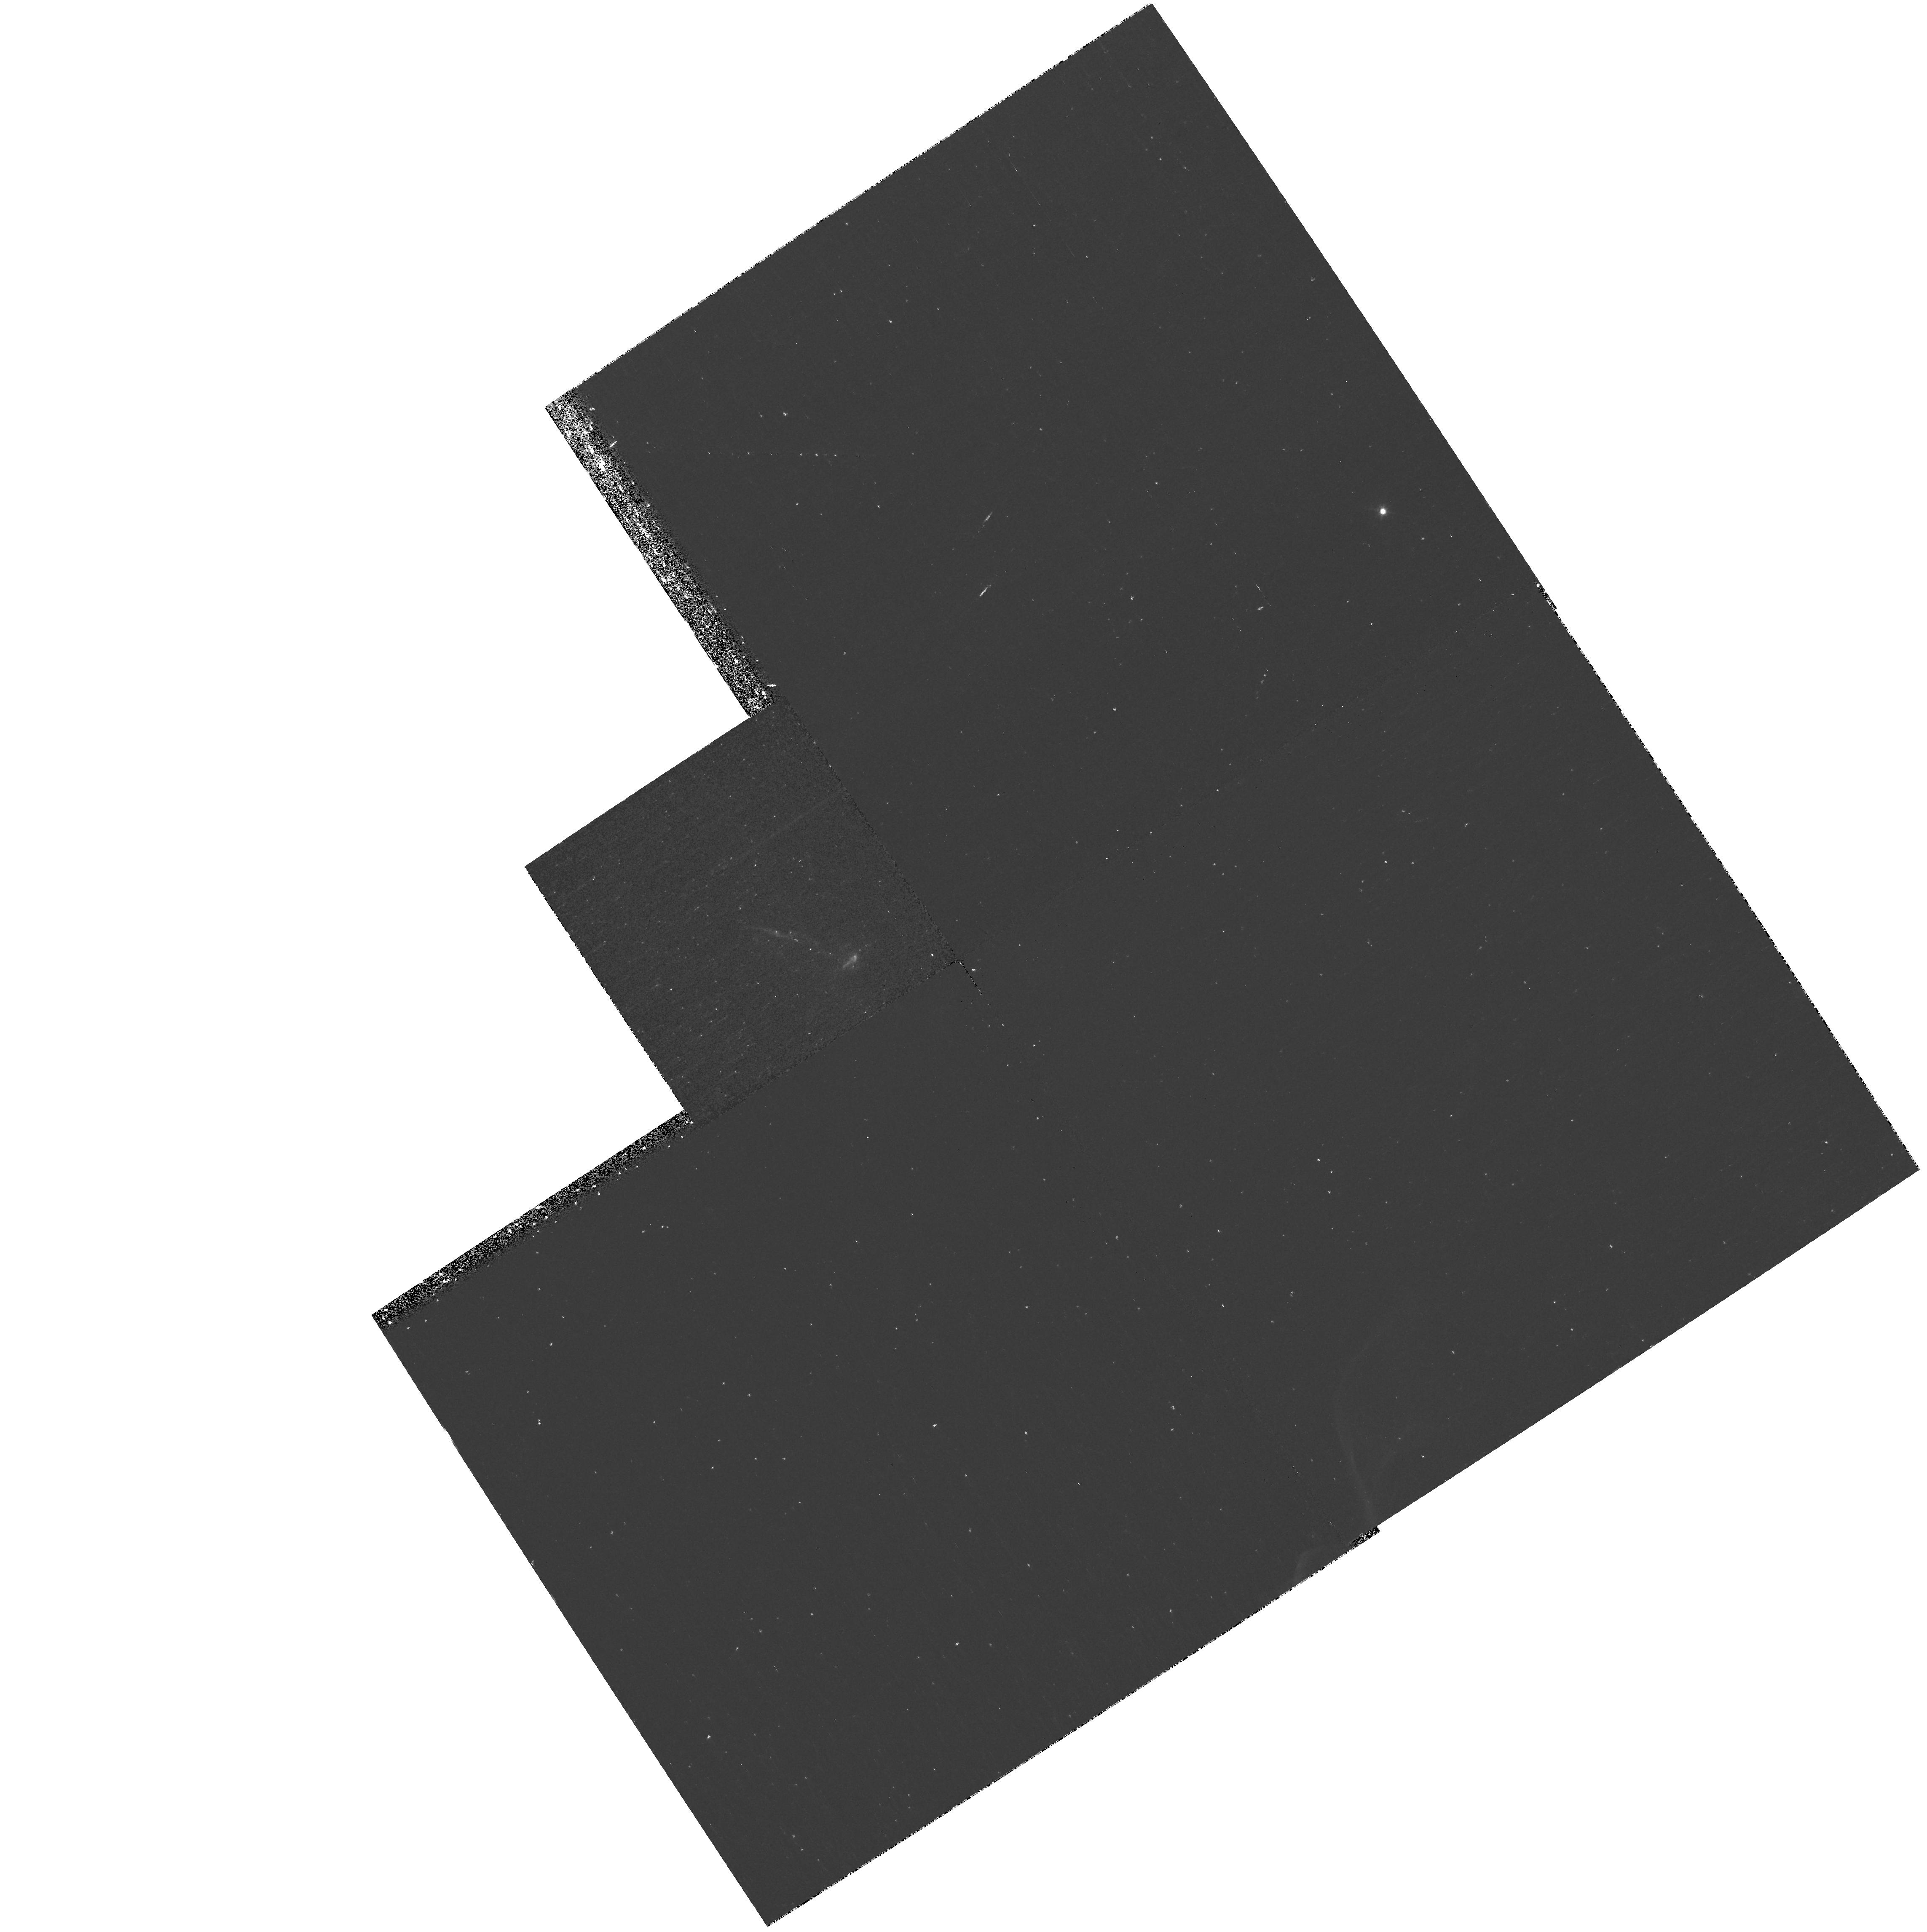
Target: L1551IRS5
Instrument: WFPC2/PC
Filter: F656N
Exposure: 40 min
Observation ID: hst_10351_01_wfpc2_pc_f656n_u95701

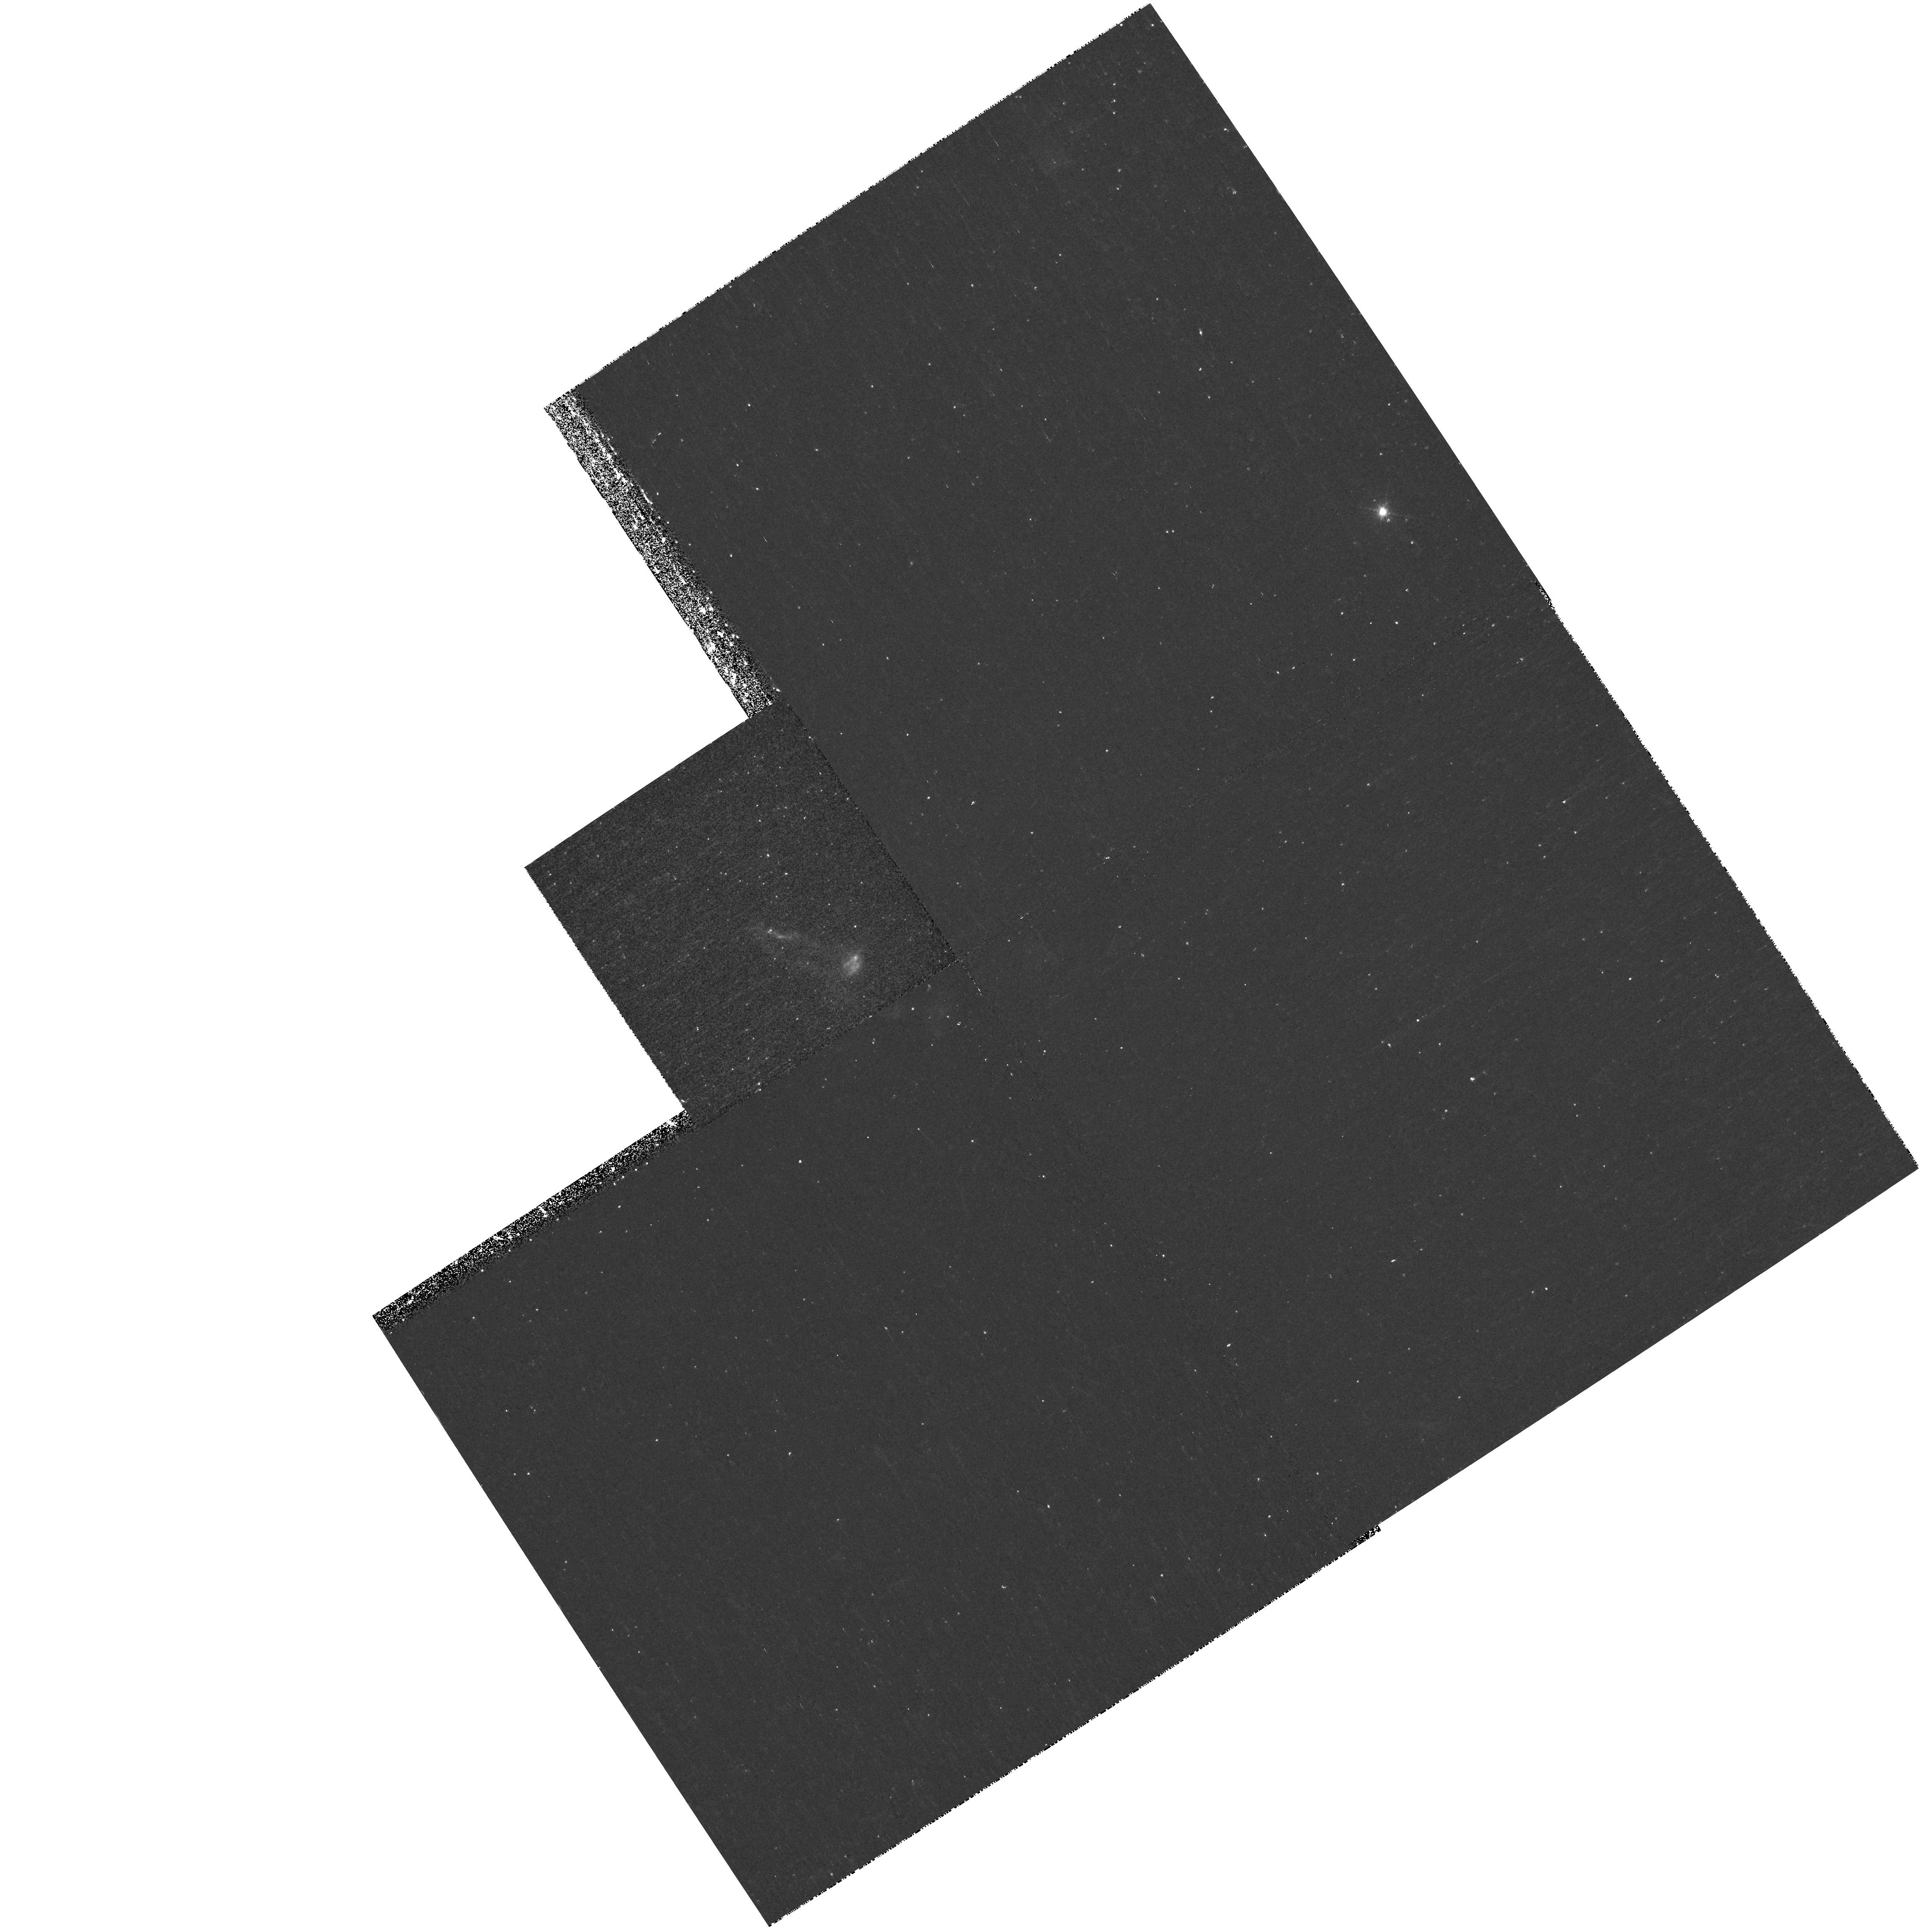
Target: L1551IRS5
Instrument: WFPC2/PC
Filter: F673N
Exposure: 40 min
Observation ID: hst_10351_02_wfpc2_pc_f673n_u95702

X-ray em ission from fast moving shocks in theprotostellar jet HH 154: a binding diagnostic of the emission medium (PI: Favata, Fabio)

We propose to measure the proper motions in the X-ray source associtasted with the HH 154 jet.This is the only known protostellar jet, where the X-ray enmission can be studied in detail. Our numericval simulations show that the X-ray source is produced in a fast-moving post-shock region (500 km/s), and earlier HST observations (1996, 1998) together with ground based spectra identifythe potential region from which the X-rays should emanate. Detection (or lack of) the X-rays with Chandra, and the associated optical region with HST will either strongly confirm (or falsify) our model. This will constitute the basis for a general theory for the formation of X-rays in protostellar jets. Understanding and modellling the emission mechanism of X-rays is key to estimate the lifetime and evolution of the X-ray jets and understand their influence on the star (and planetary-) formation process in general. Associating the right optical material (HST) with the X-ray source (Chandra) provides both proper motions (and true speeds), as well as (by observing in H-alpha and [SII]) determining the (post-) shock properties in the recombination region.